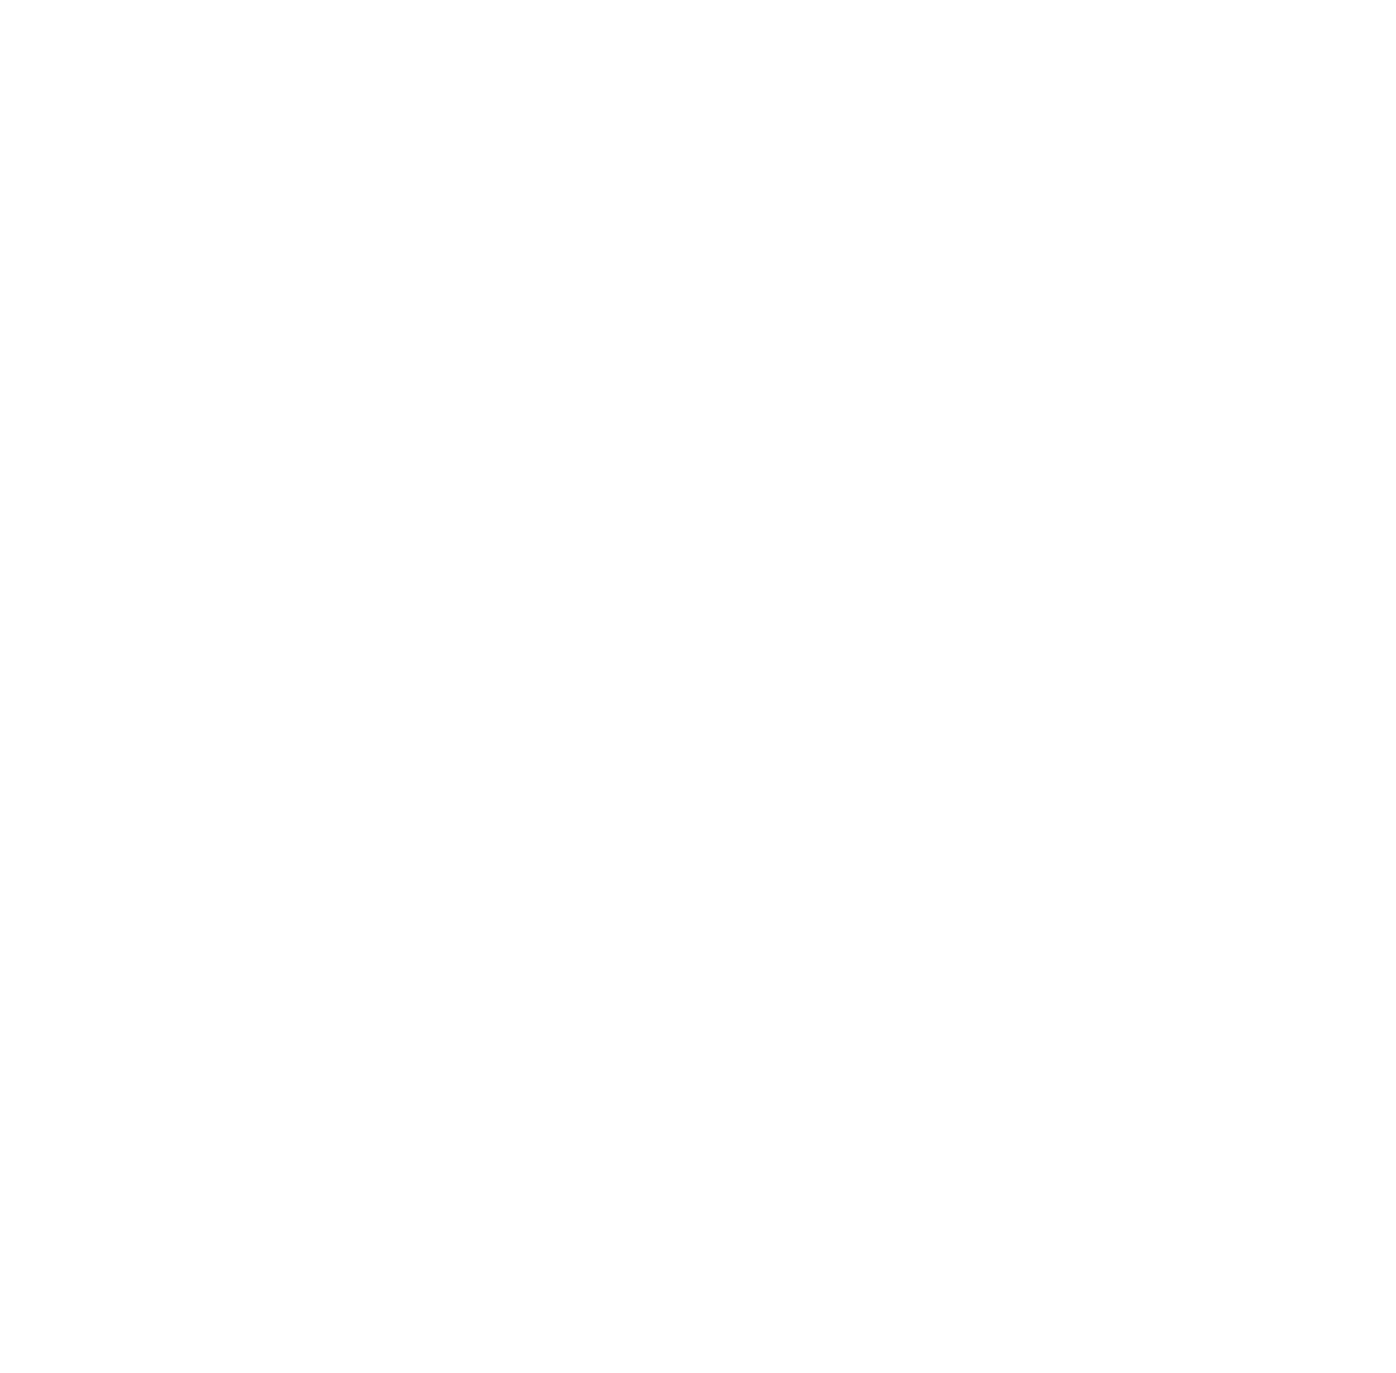
Target: IC4040. Instrument: ACS/SBC. Filter: F150LP. Exposure: 42 min. Observation ID: jfhs01010

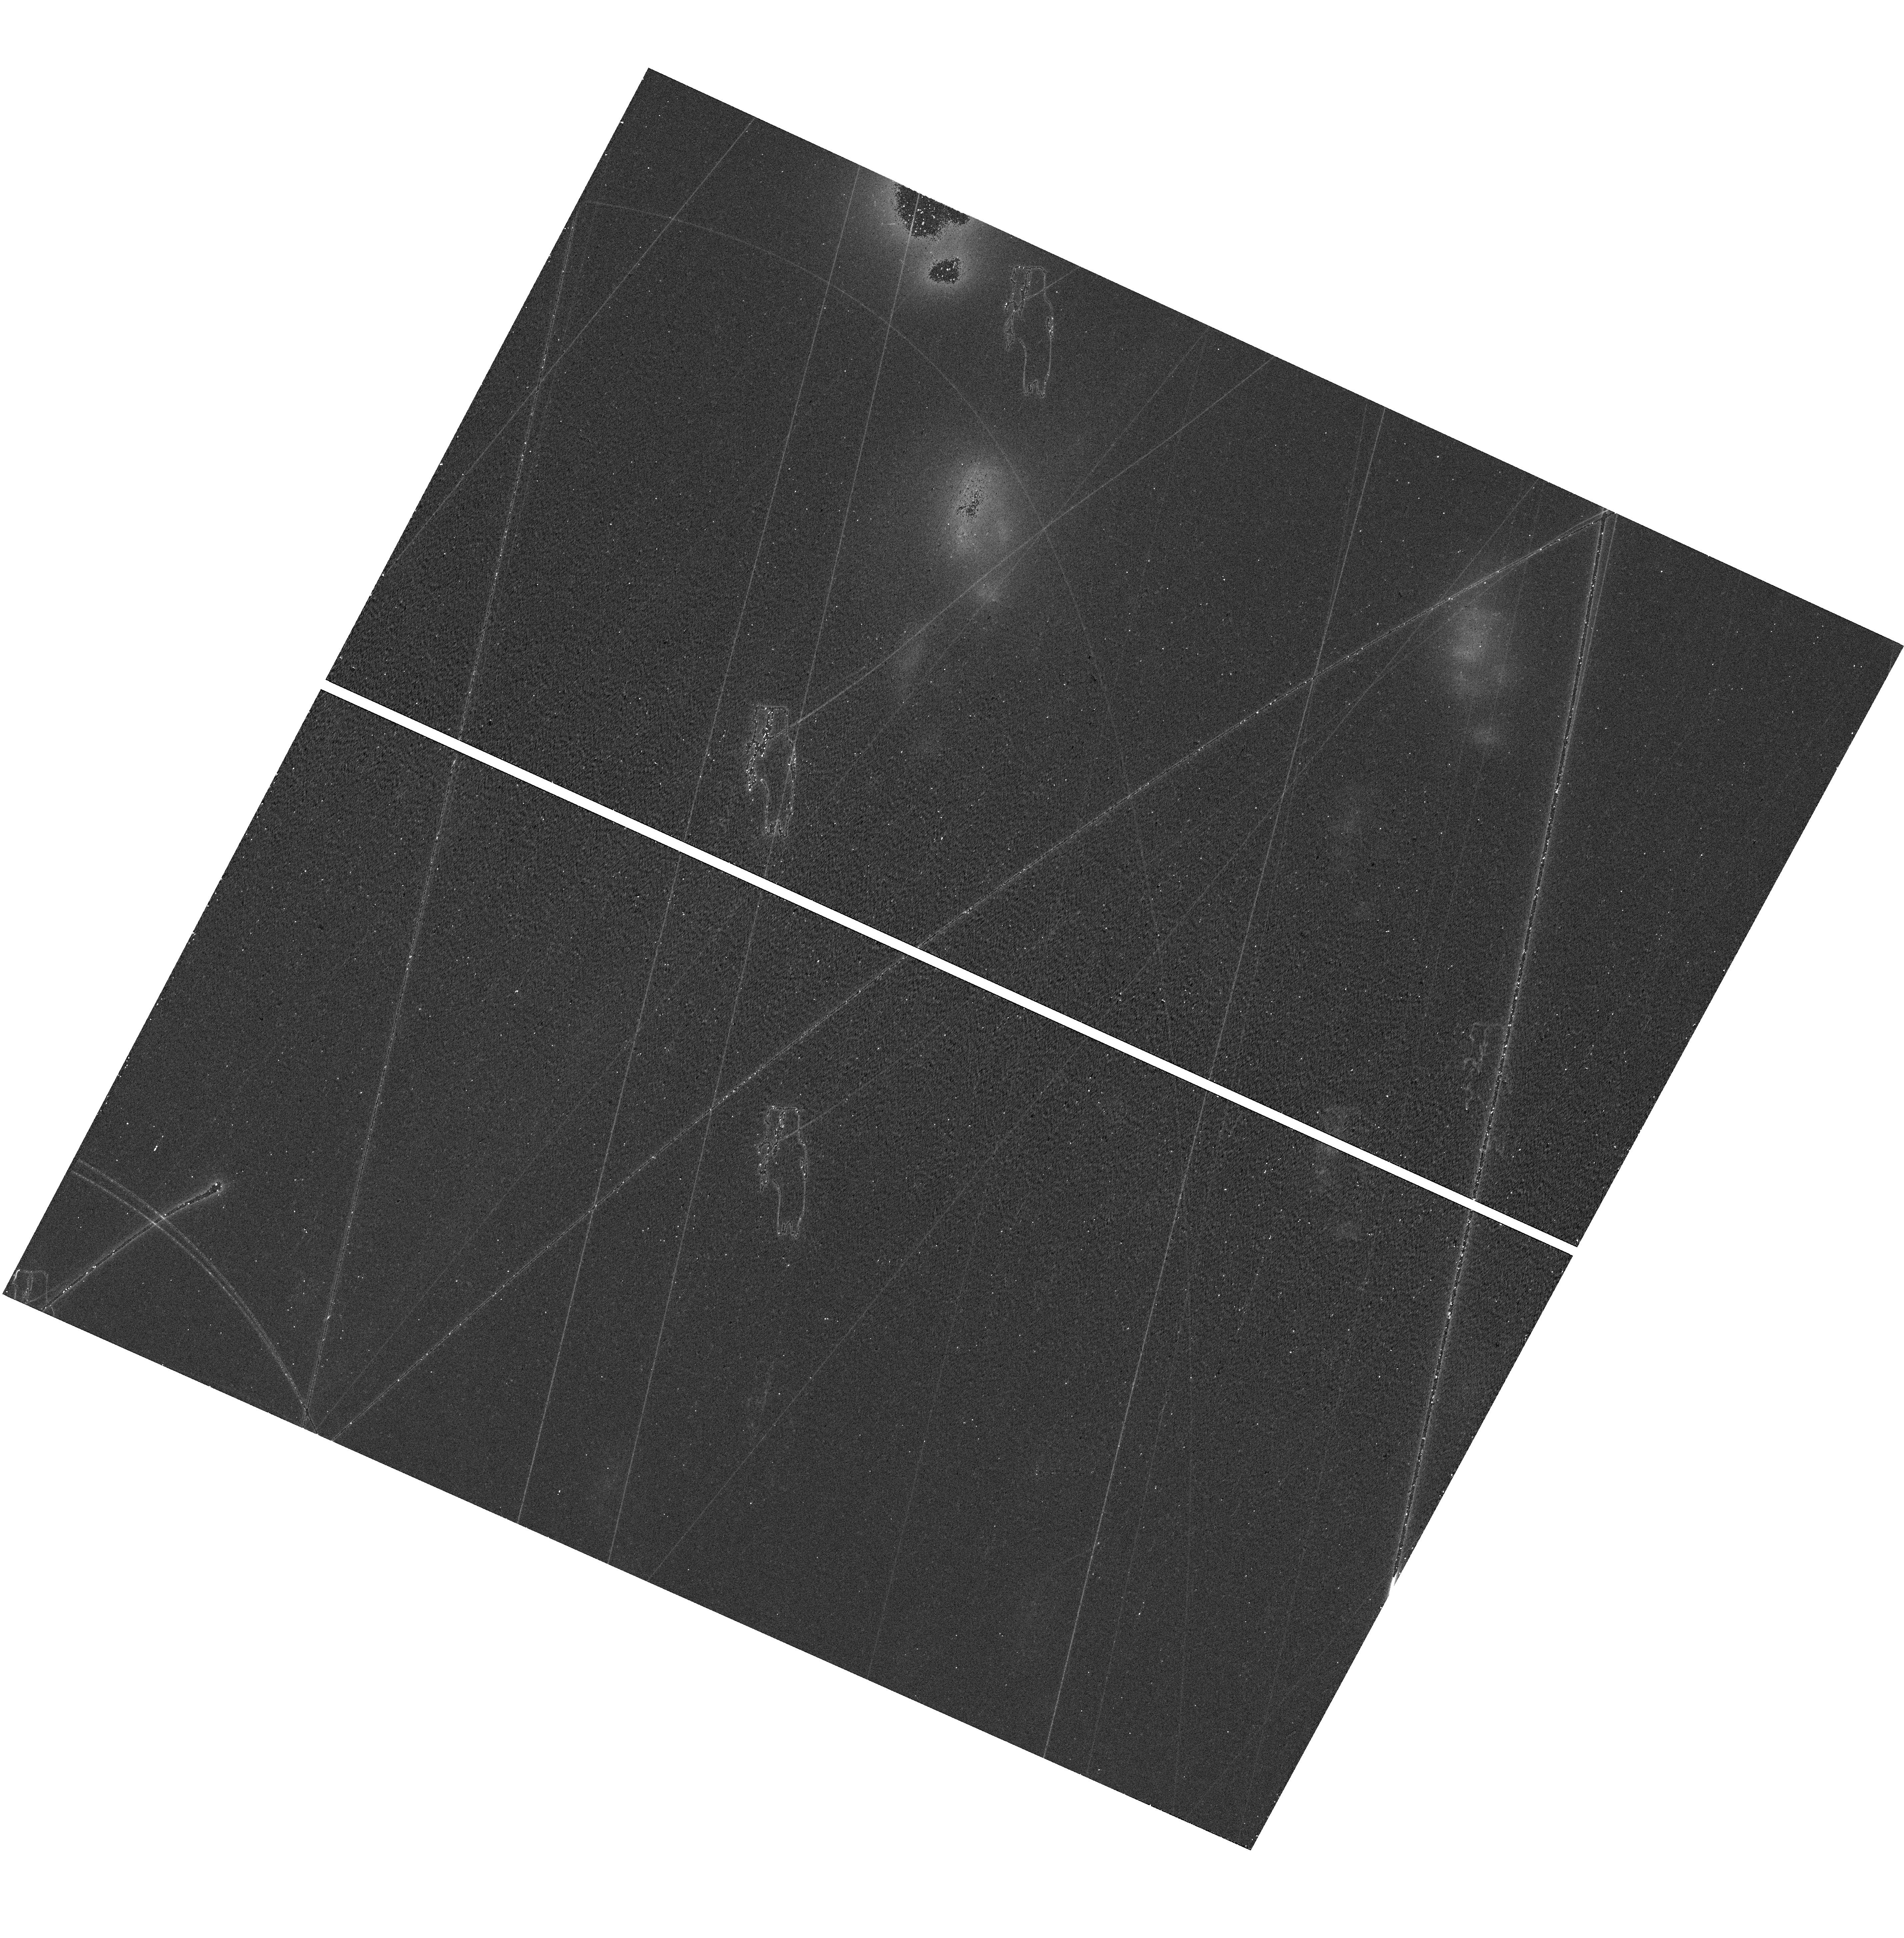
Target: field at RA 195.043°, Dec 28.140°. Instrument: WFC3/UVIS. Filter: F814W. Exposure: 11 min. Observation ID: hst_17817_01_wfc3_uvis_f814w_ifhs01

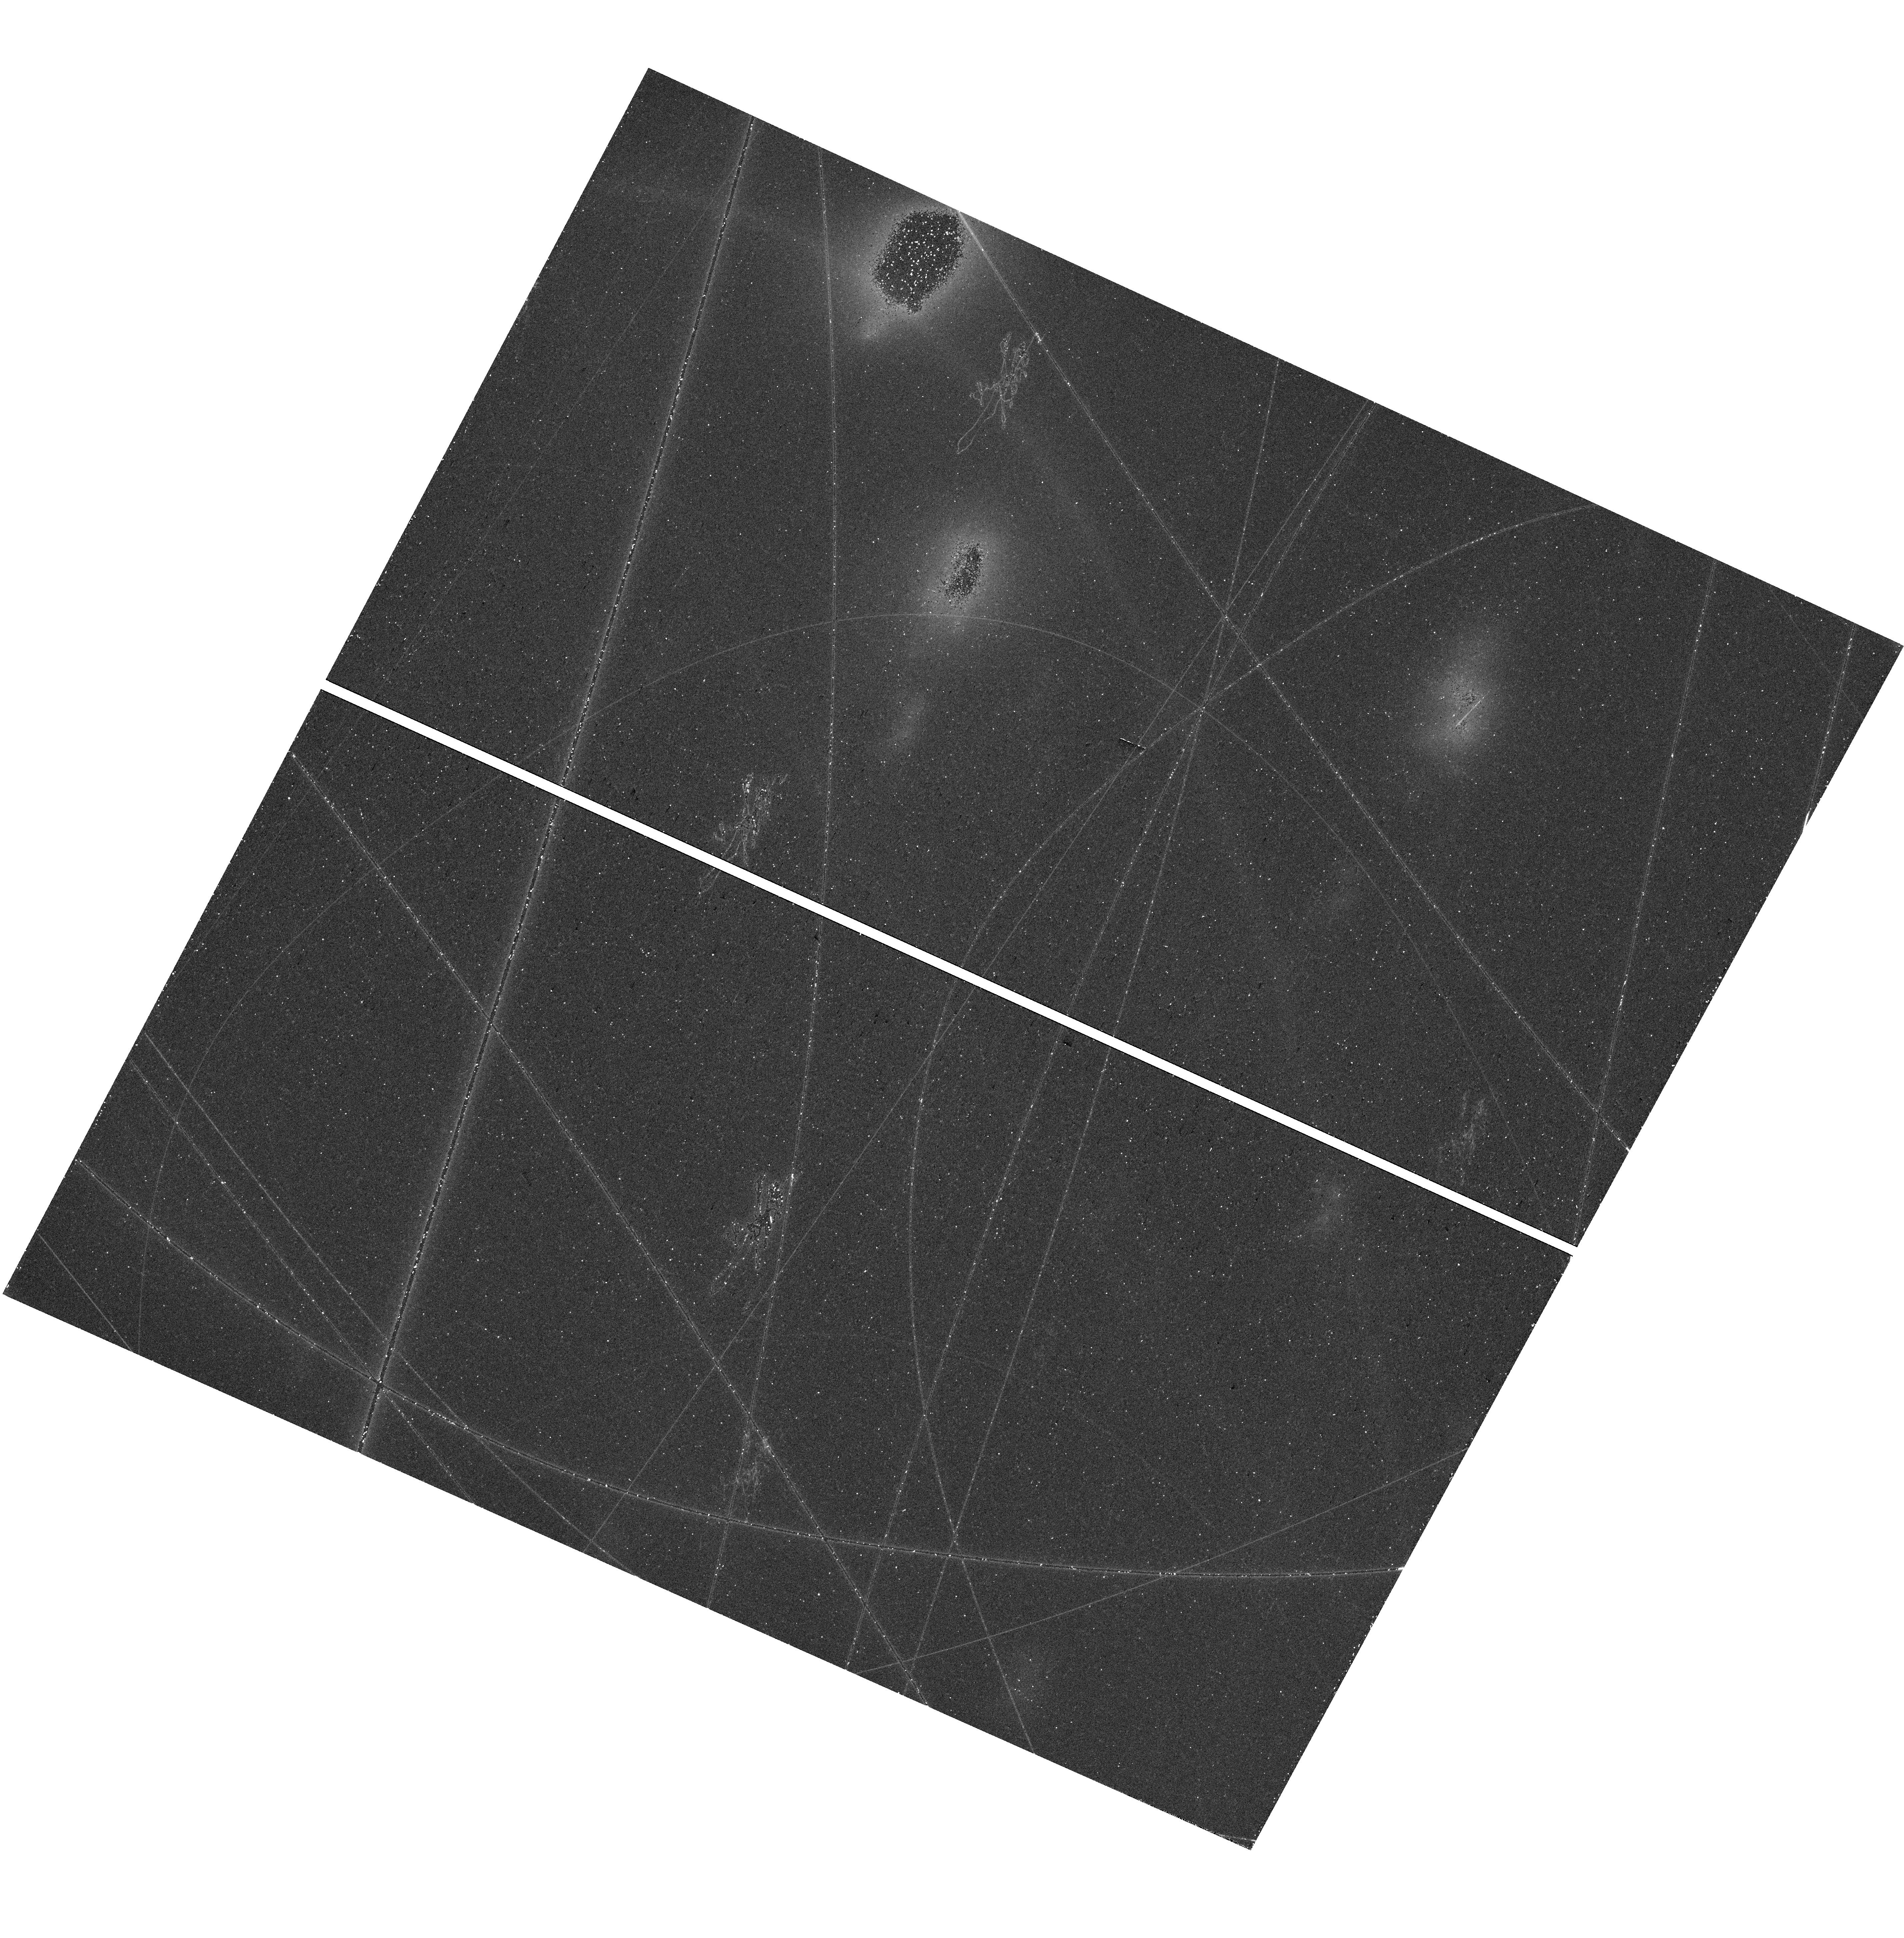
Target: field at RA 195.042°, Dec 28.140°. Instrument: WFC3/UVIS. Filter: F475W. Exposure: 24 min. Observation ID: hst_17817_01_wfc3_uvis_f475w_ifhs01

Tracing a hundred thousand kevin gas in the ram pressure stripped clouds (PI: Sun, Ming)

The last decade has witnessed a burst of evidence for ram pressure stripping (RPS) in galaxy clusters in multiple bands, suggesting RPS as a major mechanism perturbing the evolution of galaxies in clusters. Stripped tails have been detected in multi-wavelength, tracing gas at different phases. With the synergy to circumgalactic medium/galactic winds and X-ray cool cores, stripped tails have emerged as ideal targets to study multi-phase media. There has already been some effort to study the energy transfer and connection between different phases in stripped tails, including the recent discovery on a tight correlation between the diffuse X-ray gas (tracing T ~ 10^7 K gas) and the diffuse Halpha gas (tracing T ~ 10^4 K gas). However, many outstanding questions on stripped tails remain unanswered, e.g., how strong is radiative cooling in stripped tails? how much gas is there at intermediate temperatures of T ~ 10^4 - 10^6.5 K in stripped tails? Are stripped tails strong UV emitters? In this proposal, we aim for the first ever detection of the C IV emission from a stripped tail to trace the T ~ 10^5 K gas, with the ACS/SBC data on two longpass filters. The data will provide important constraints on the T ~ 10^5 K gas in the stripped tail, which further constrain the strength of radiative cooling and energy balance in stripped tails.